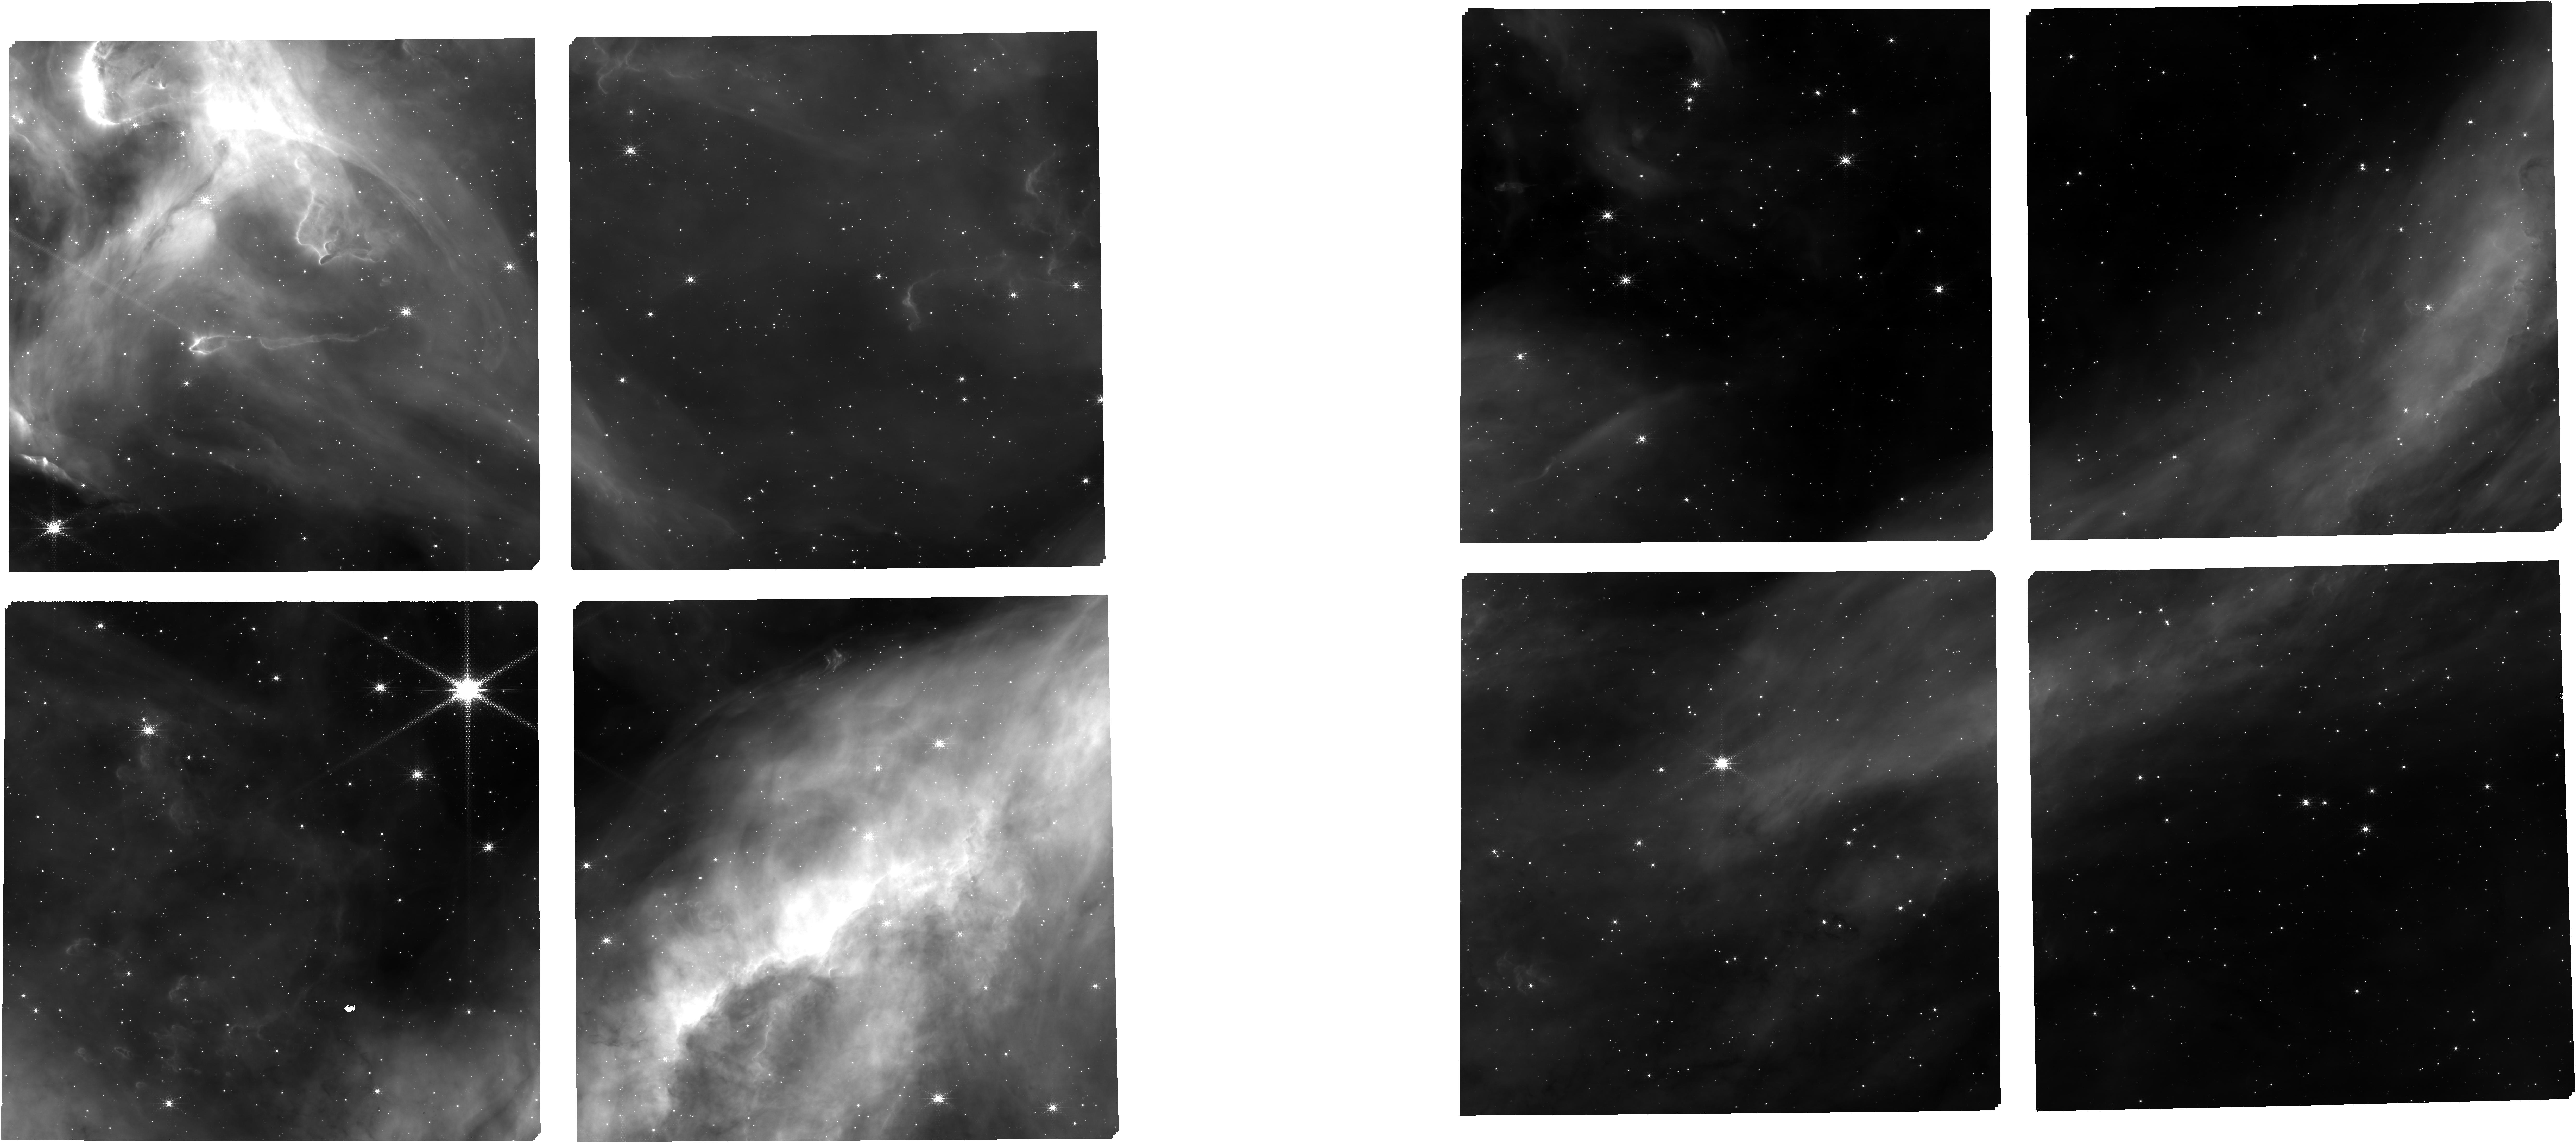
Target: NGC3603-EMPT+TA+SPITZER. Instrument: NIRCAM. Filter: F187N. Exposure: 20 min. Observation ID: jw01225-o001_t001_nircam_clear-f187n

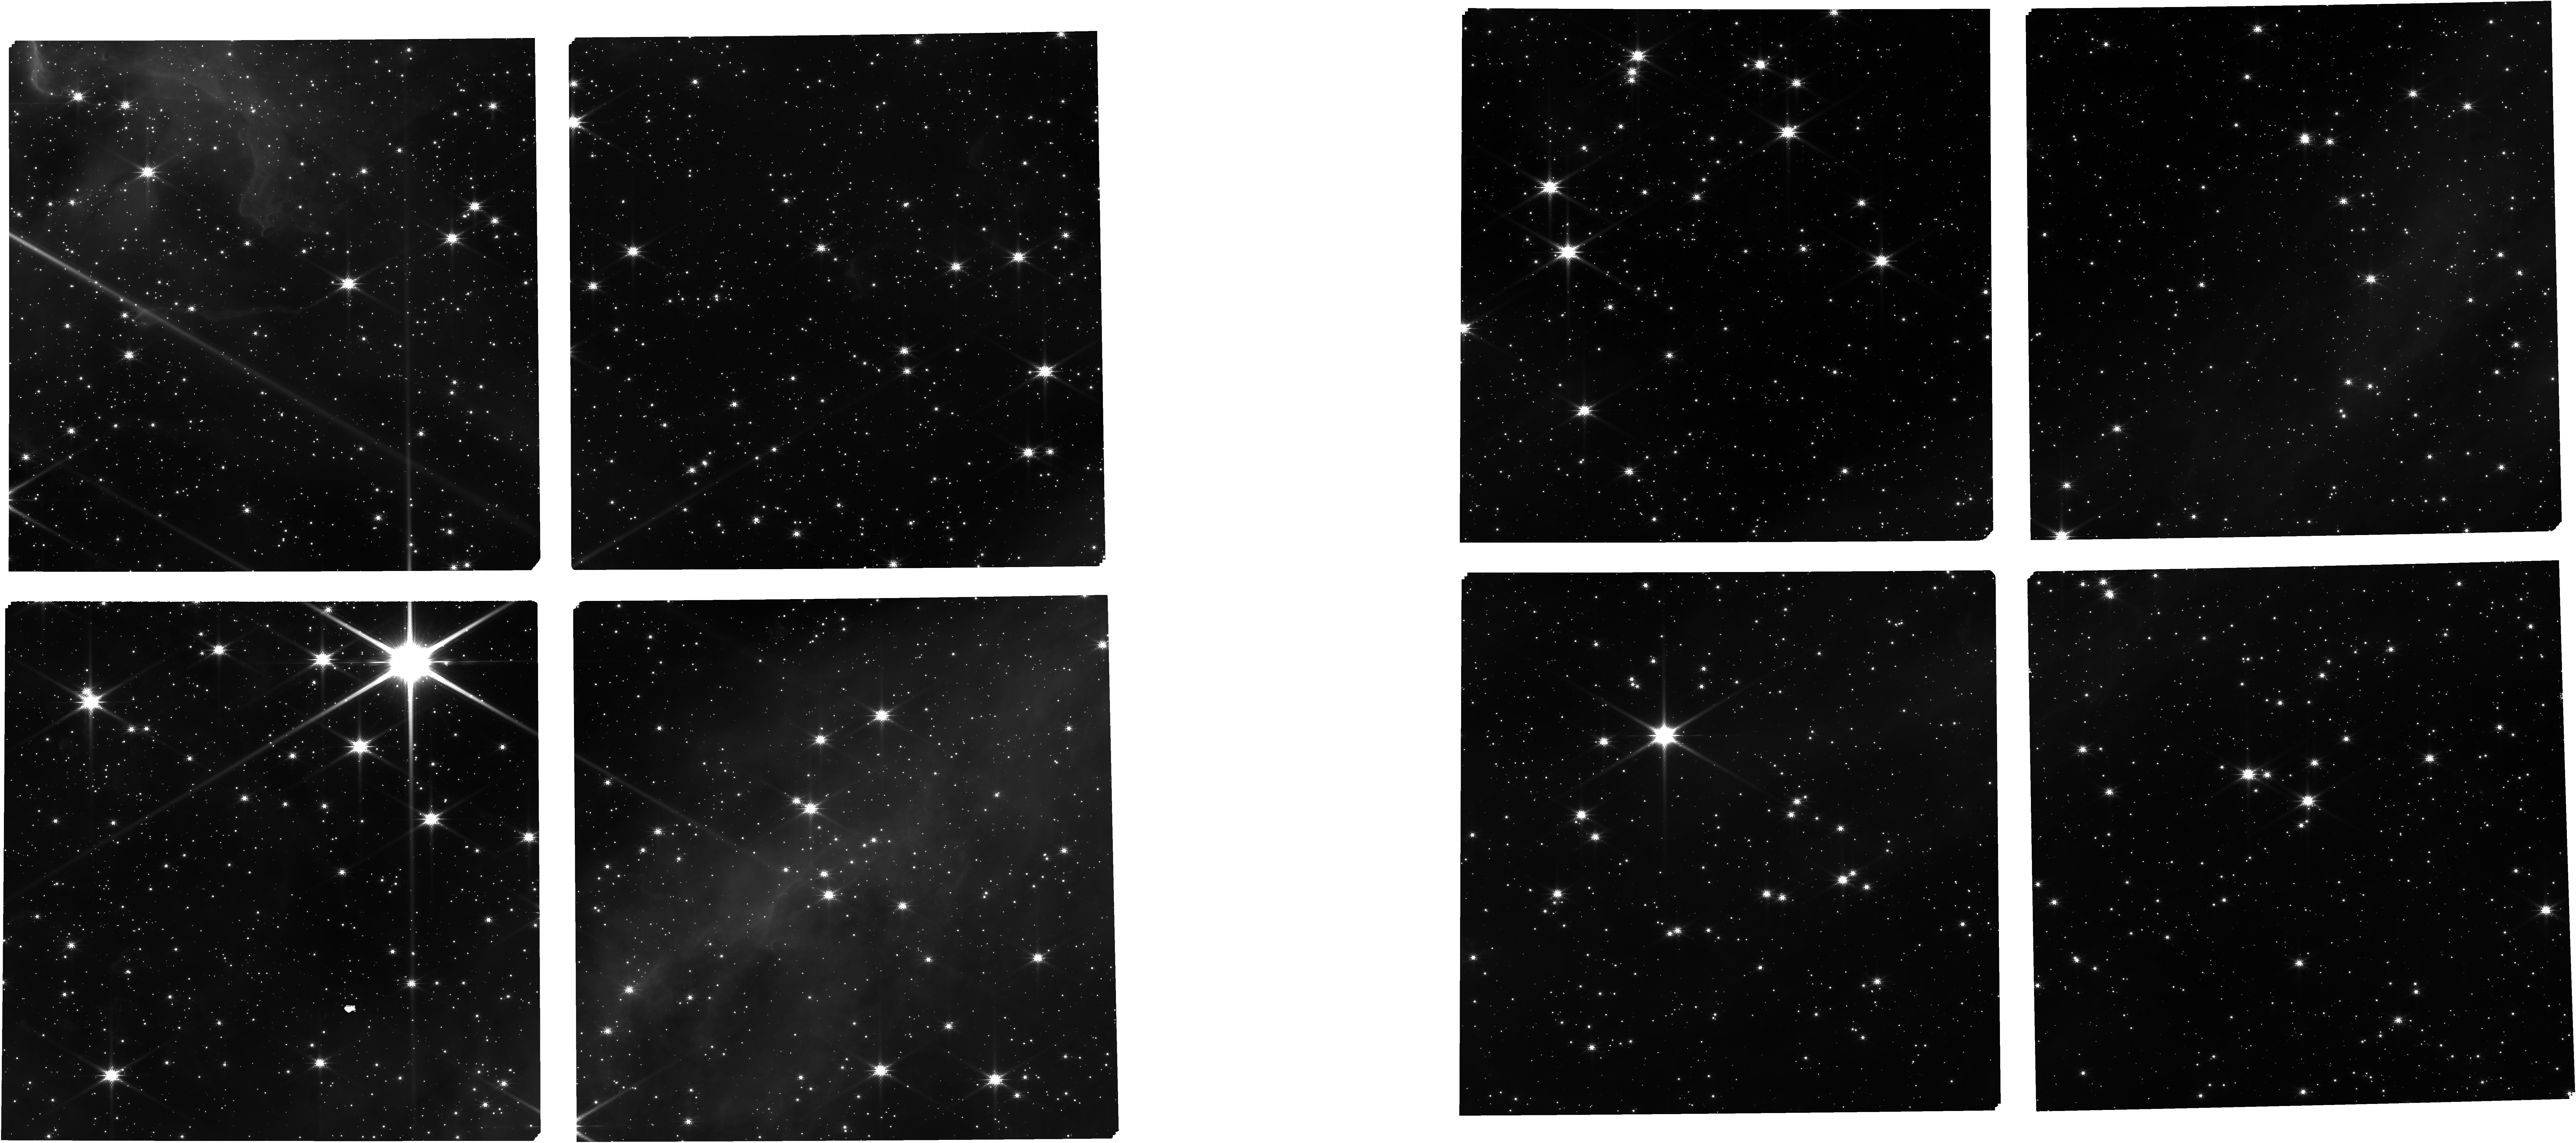
Target: NGC3603-EMPT+TA+SPITZER. Instrument: NIRCAM. Filter: F150W. Exposure: 15 min. Observation ID: jw01225-o001_t001_nircam_clear-f150w

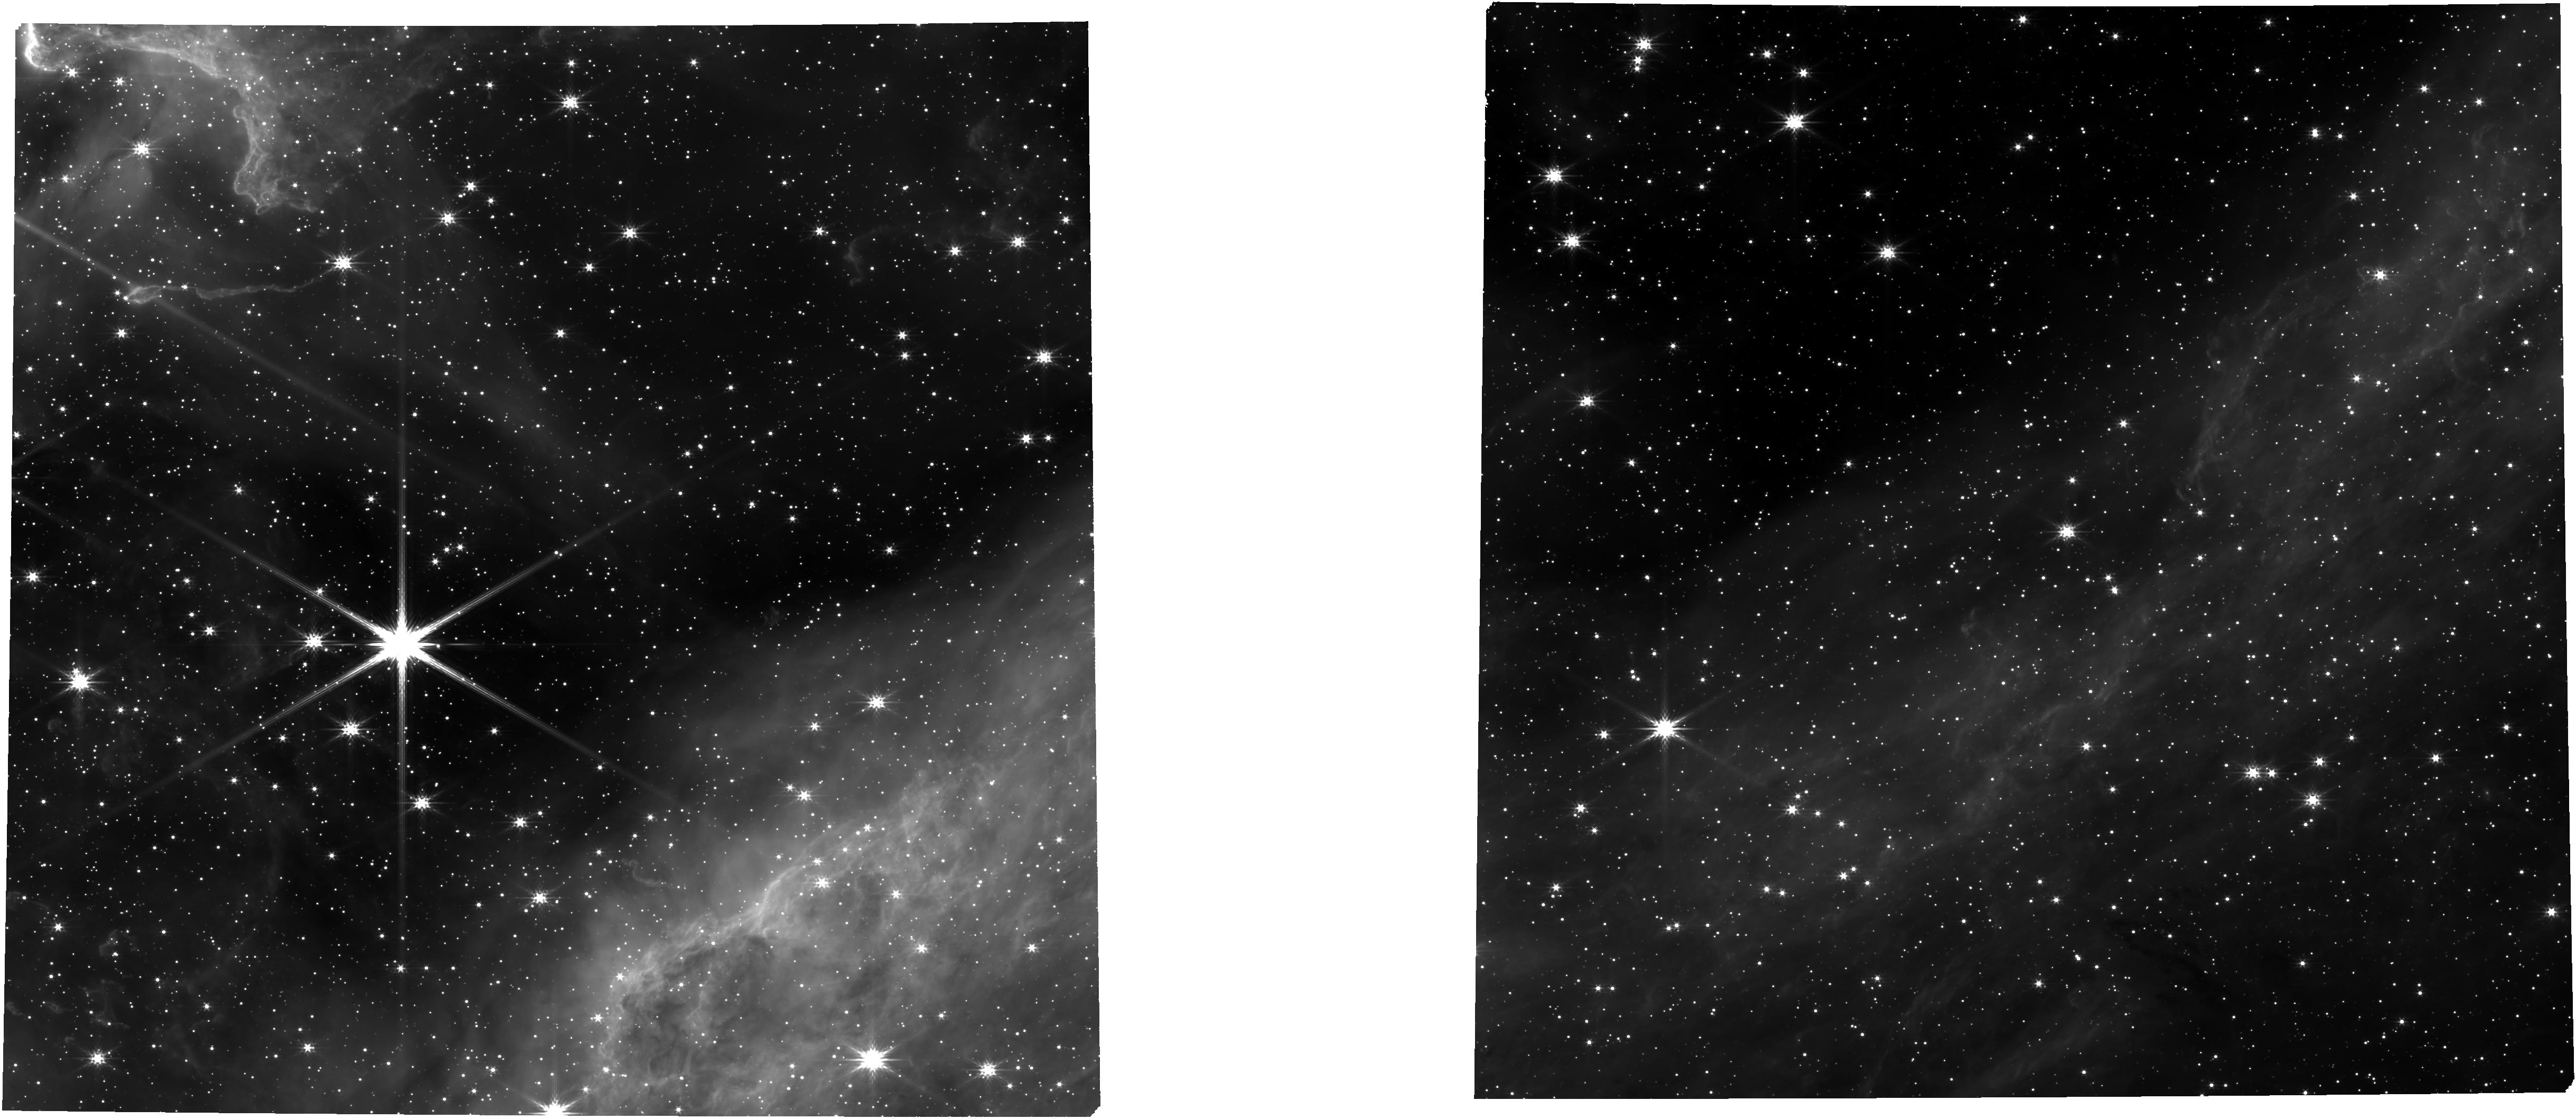
Target: NGC3603-EMPT+TA+SPITZER. Instrument: NIRCAM. Filter: F277W. Exposure: 15 min. Observation ID: jw01225-o001_t001_nircam_clear-f277w

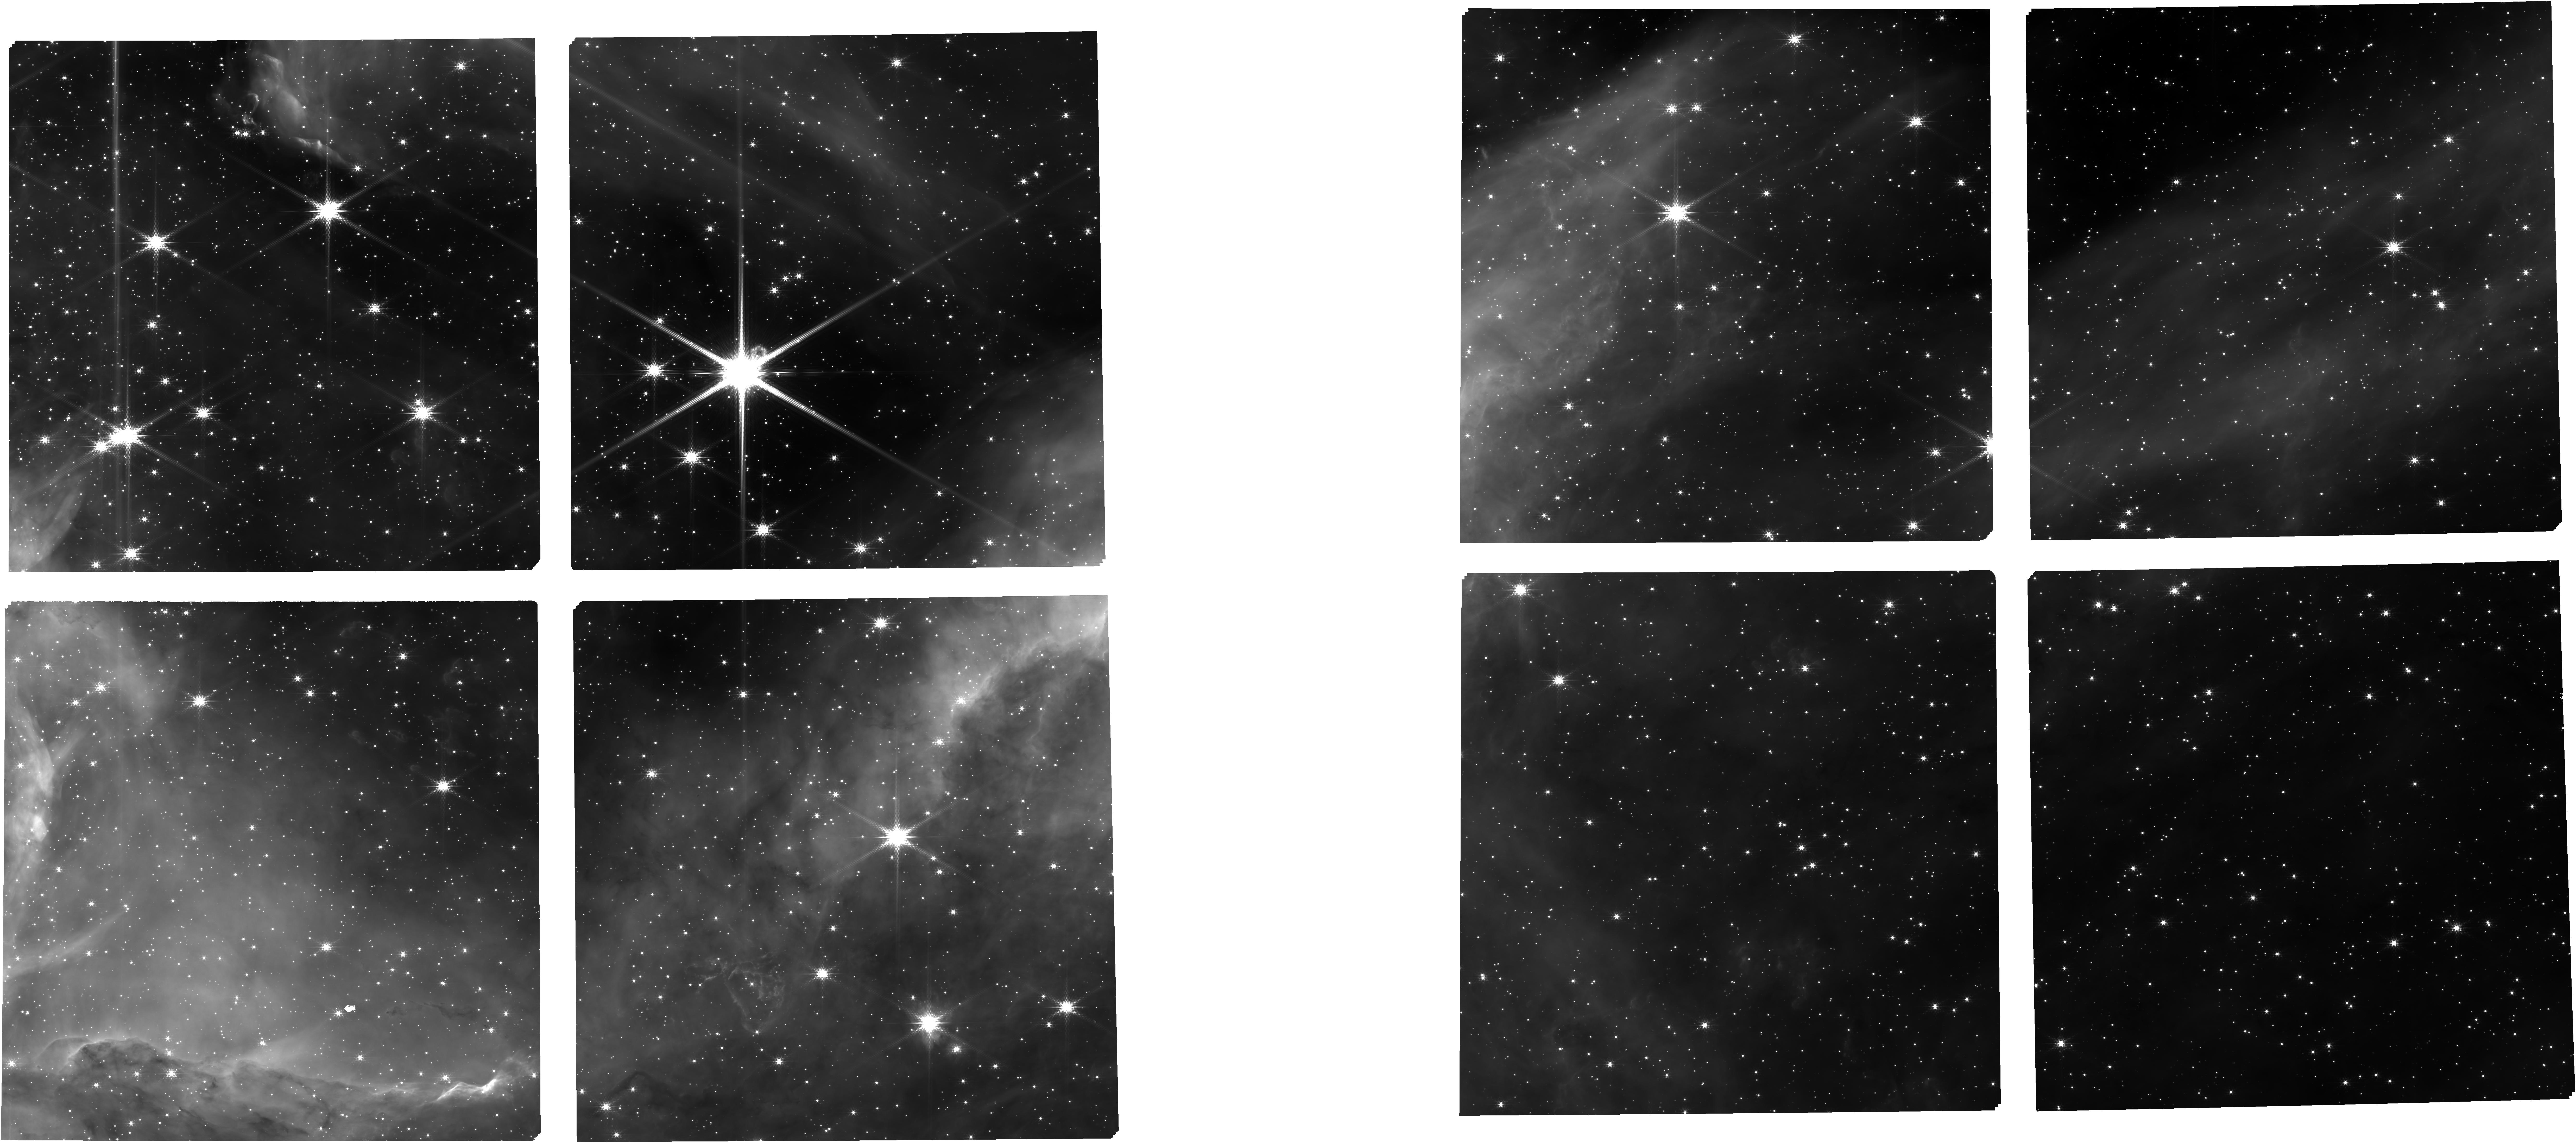
Target: NGC3603-EMPT+TA+SPITZER. Instrument: NIRCAM. Filter: F182M. Exposure: 20 min. Observation ID: jw01225-o001_t001_nircam_clear-f182m

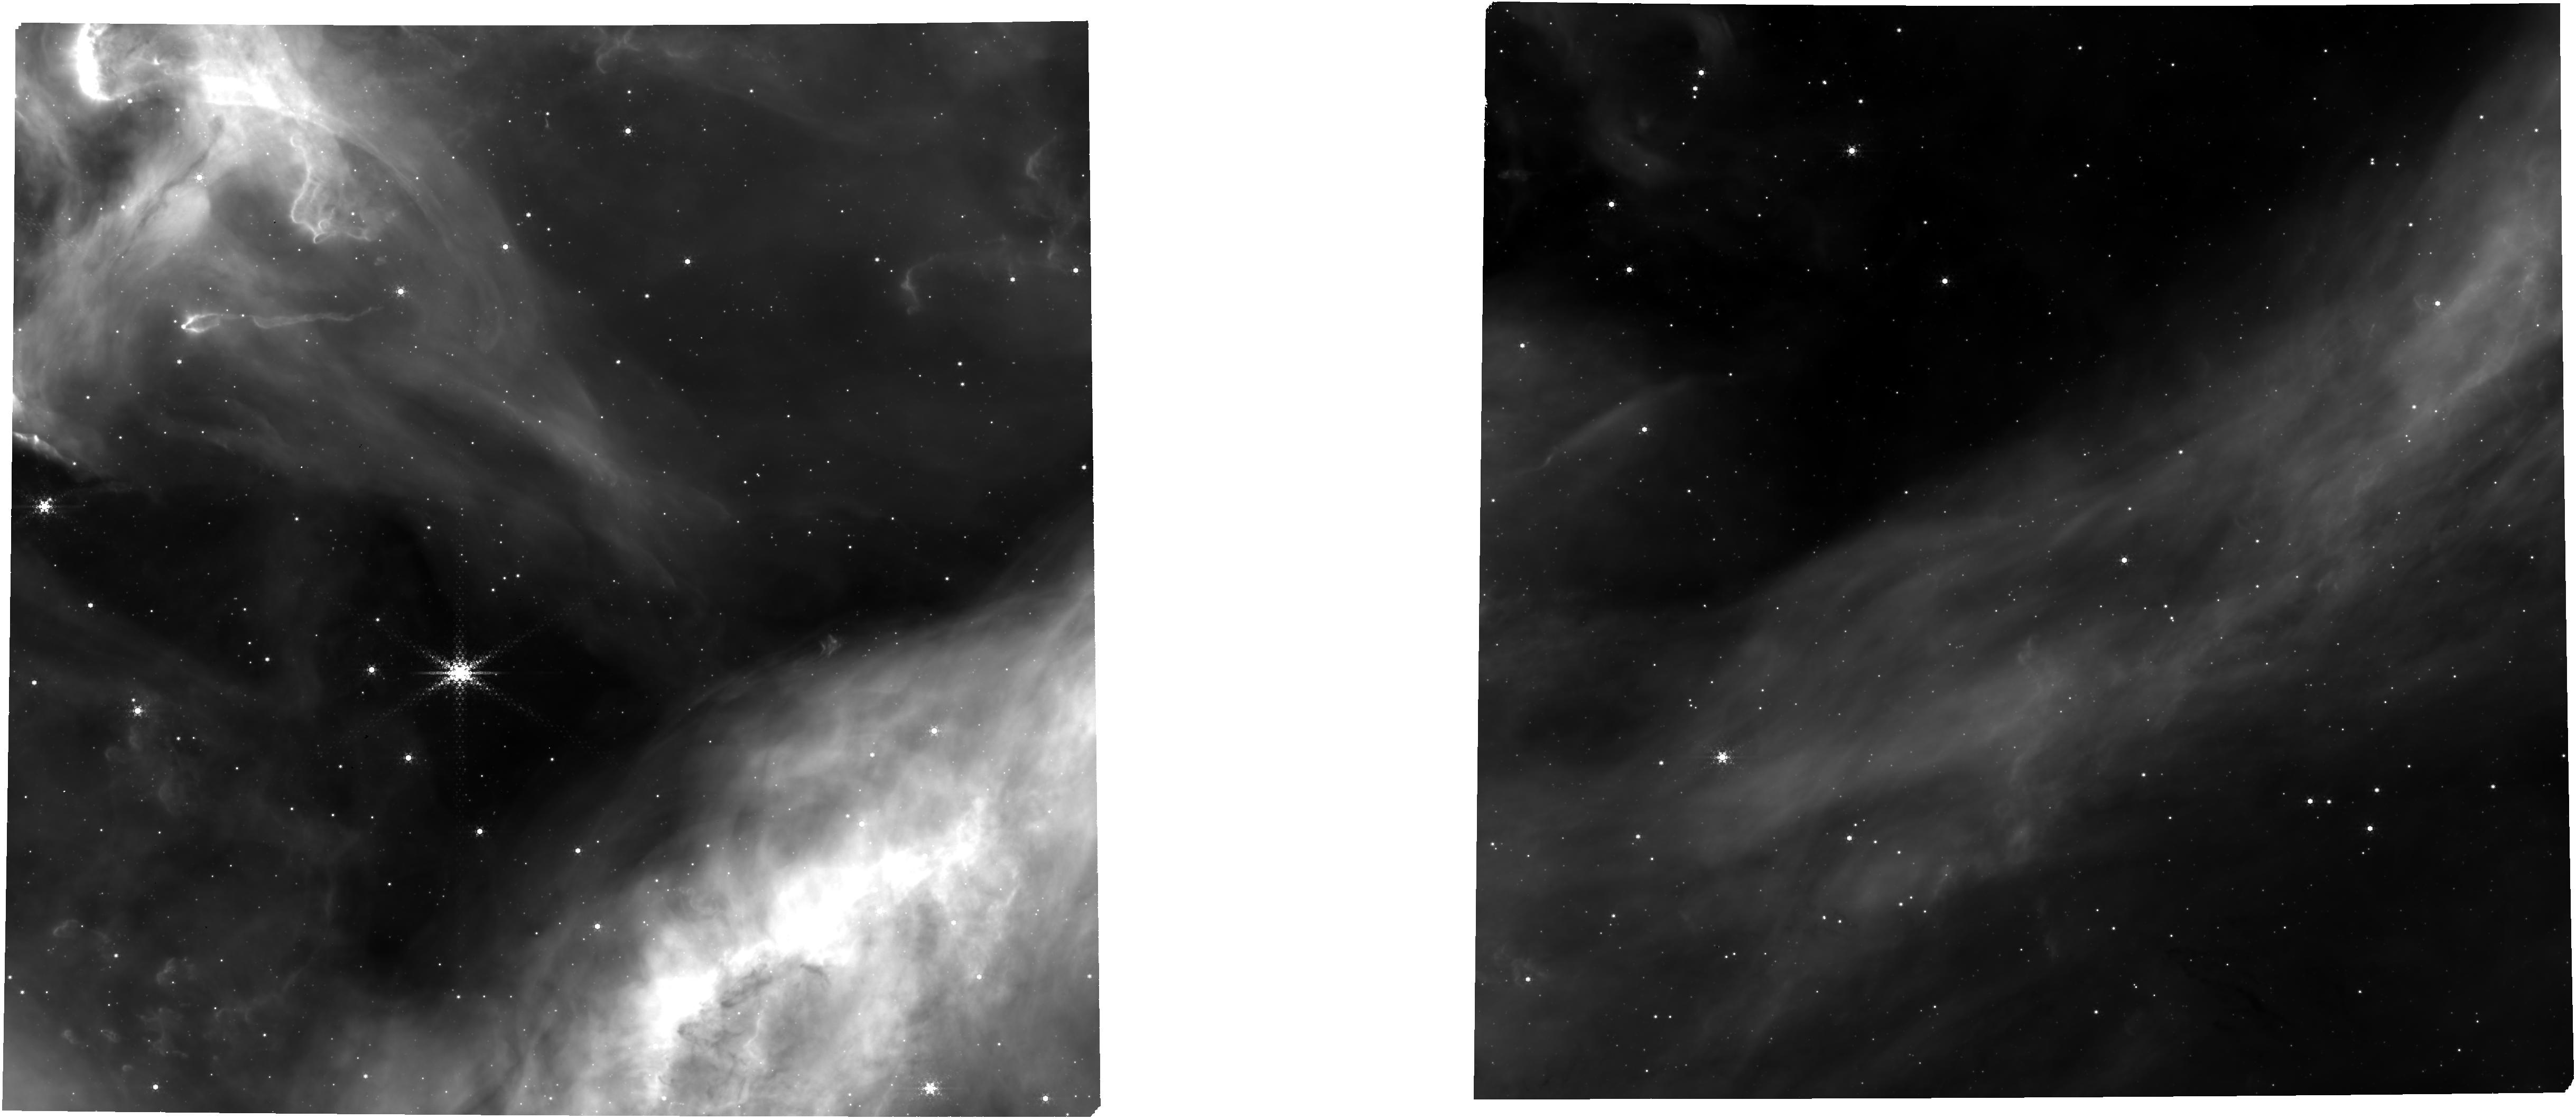
Target: NGC3603-EMPT+TA+SPITZER. Instrument: NIRCAM. Filter: F444W+F405N. Exposure: 20 min. Observation ID: jw01225-o001_t001_nircam_f405n-f444w

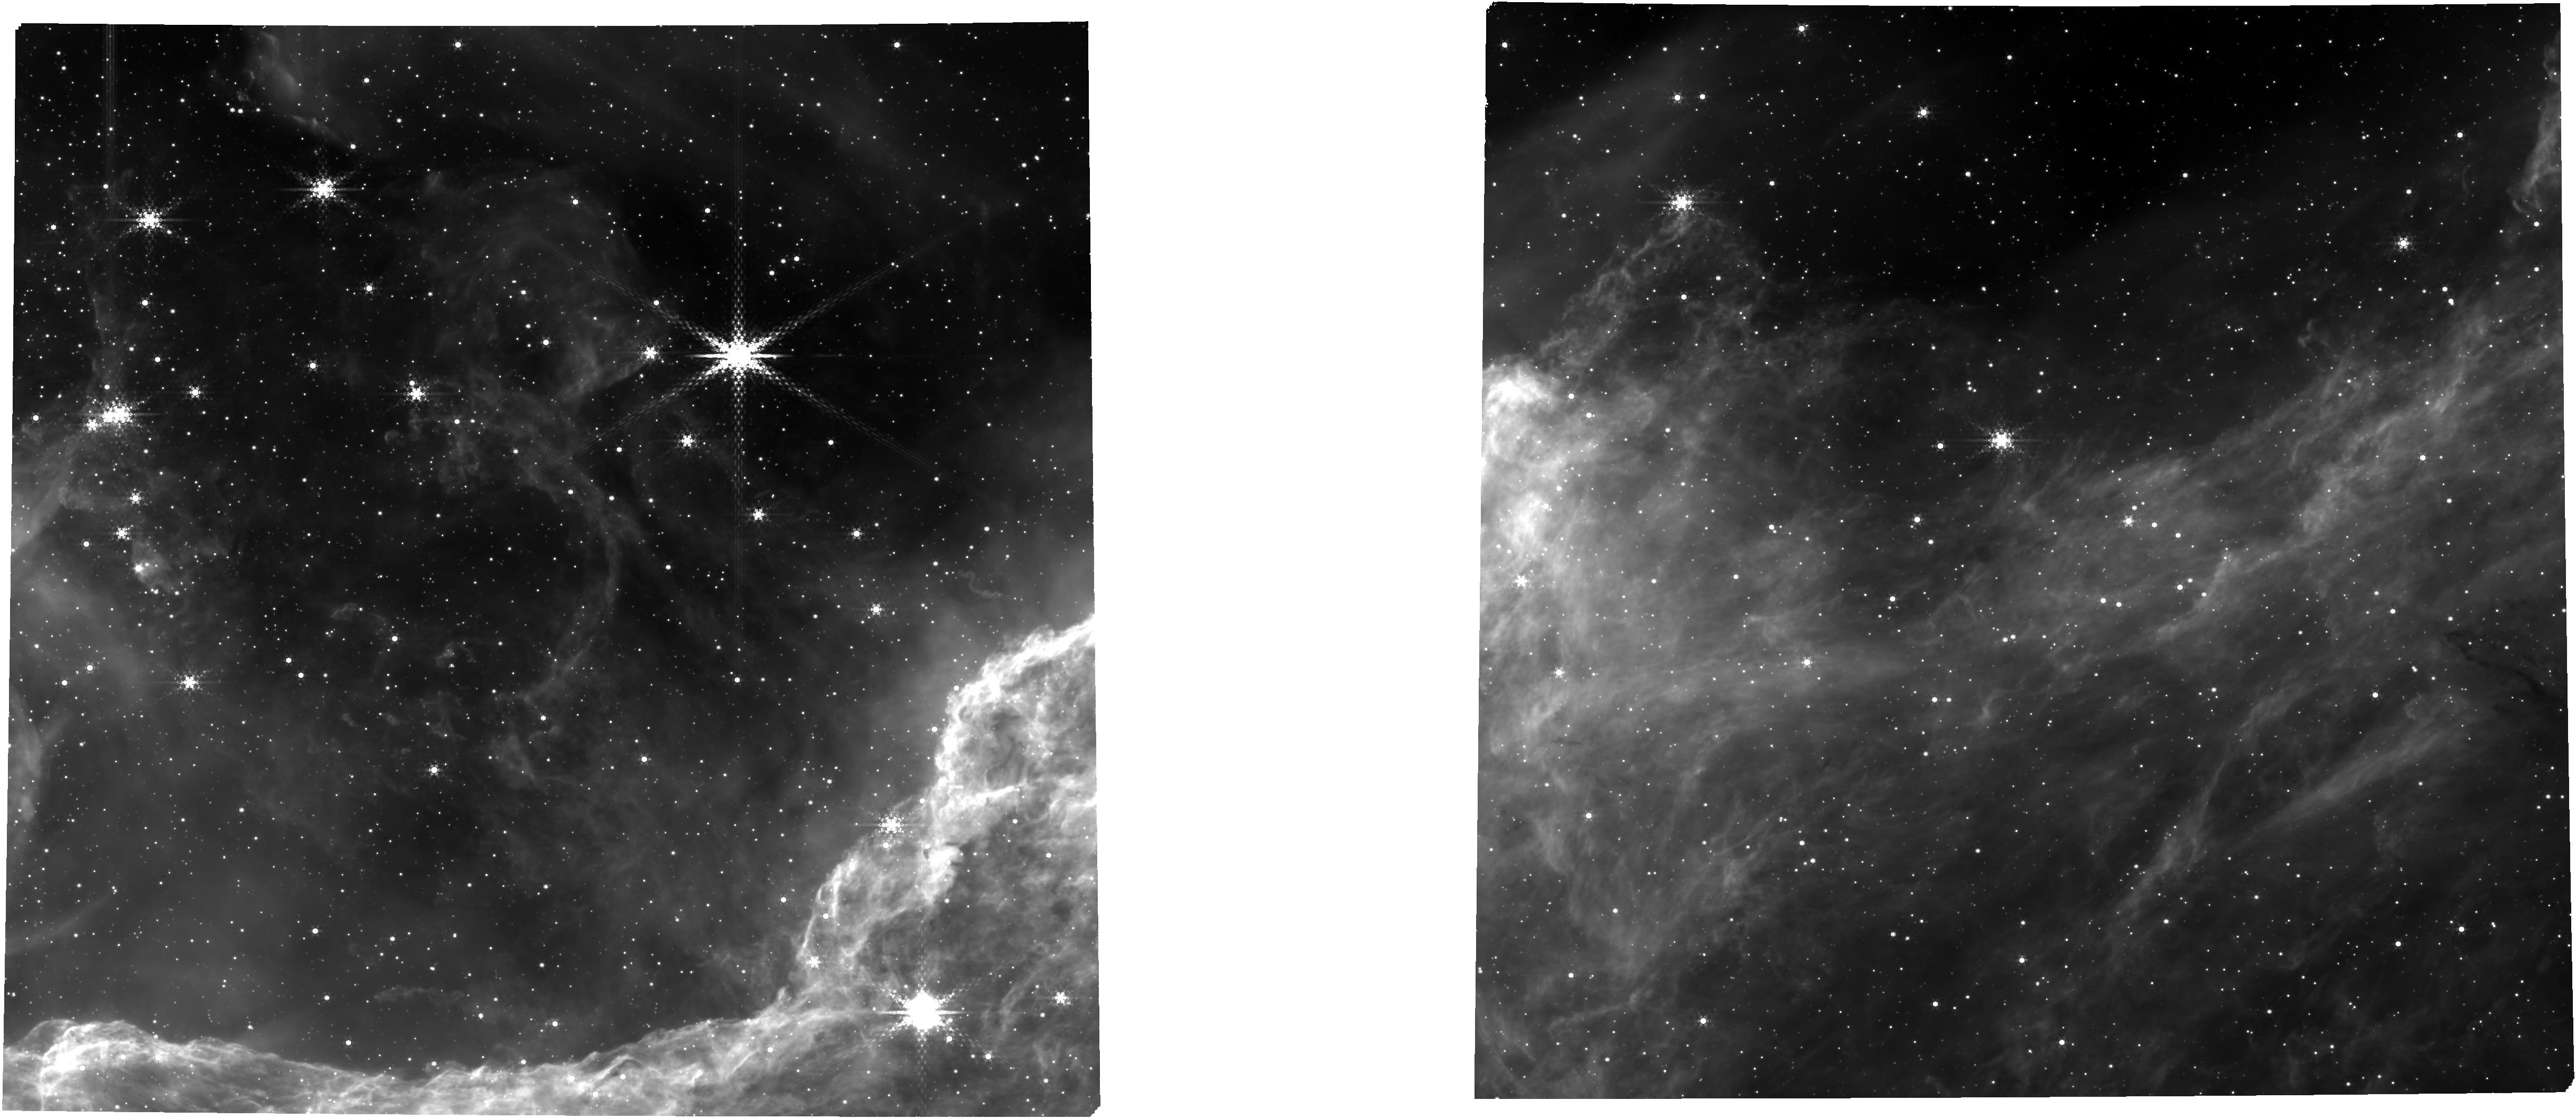
Target: NGC3603-EMPT+TA+SPITZER. Instrument: NIRCAM. Filter: F430M. Exposure: 20 min. Observation ID: jw01225-o001_t001_nircam_clear-f430m

Star formation in the local group - NGC3603 (PI: De Marchi, Guido)

This sub-program will showcase the multi-object spectroscopy capabilities of NIRSpec for stellar studies. We will obtain medium- and high-resolution spectroscopy of hundreds of known pre-main sequence (PMS) stars of different ages, hosted in massive starburst clusters located in different environments (metallicity) in the Local Group. The target clusters are NGC 3603 in the Galaxy, 30 Dor in the Large Magellanic Cloud, and NGC 346 in the Small Magellanic Cloud. These PMS stars have been identified photometrically as objects with strong Hα excess emission and equivalent width exceeding 10 Å, and as such appear to be actively accreting from a circumstellar disc. While for many of these objects comparison with isochrones suggests young ages of the order of a few Myr, a large number of them appear older than 20 Myr, suggesting that in these environments accretion onto PMS stars lasts longer than in small nearby Galactic star forming regions. These NIRSpec observations will allow us to obtain accurate accretion luminosities, mass accretion rates, and in-falling gas kinematics for all these stars from the analysis of several Hydrogen recombination lines (Paα, Brβ, Brγ). The ultimate scientific goal of this project is to understand the very nature of the mass accretion process, and how it depends on the mass, age, and metallicity of the individual objects. This study is unique since existing spectroscopy of PMS stars is so far limited to the solar neighborhood and no information exists for starburst clusters or for non-solar metallicity. Coordinated NIRCam parallel observations in the periphery of the same star-forming regions will support the primary science program: by revealing many more PMS stars of lower mass, they will considerably extend both the number of targets and the parameter space in this investigation. This APT file covers the observations of NGC 3603 and the list of observation IDs is: FERRUIT_6101, FERRUIT_6151, FERRUIT_6152, FERRUIT_6153